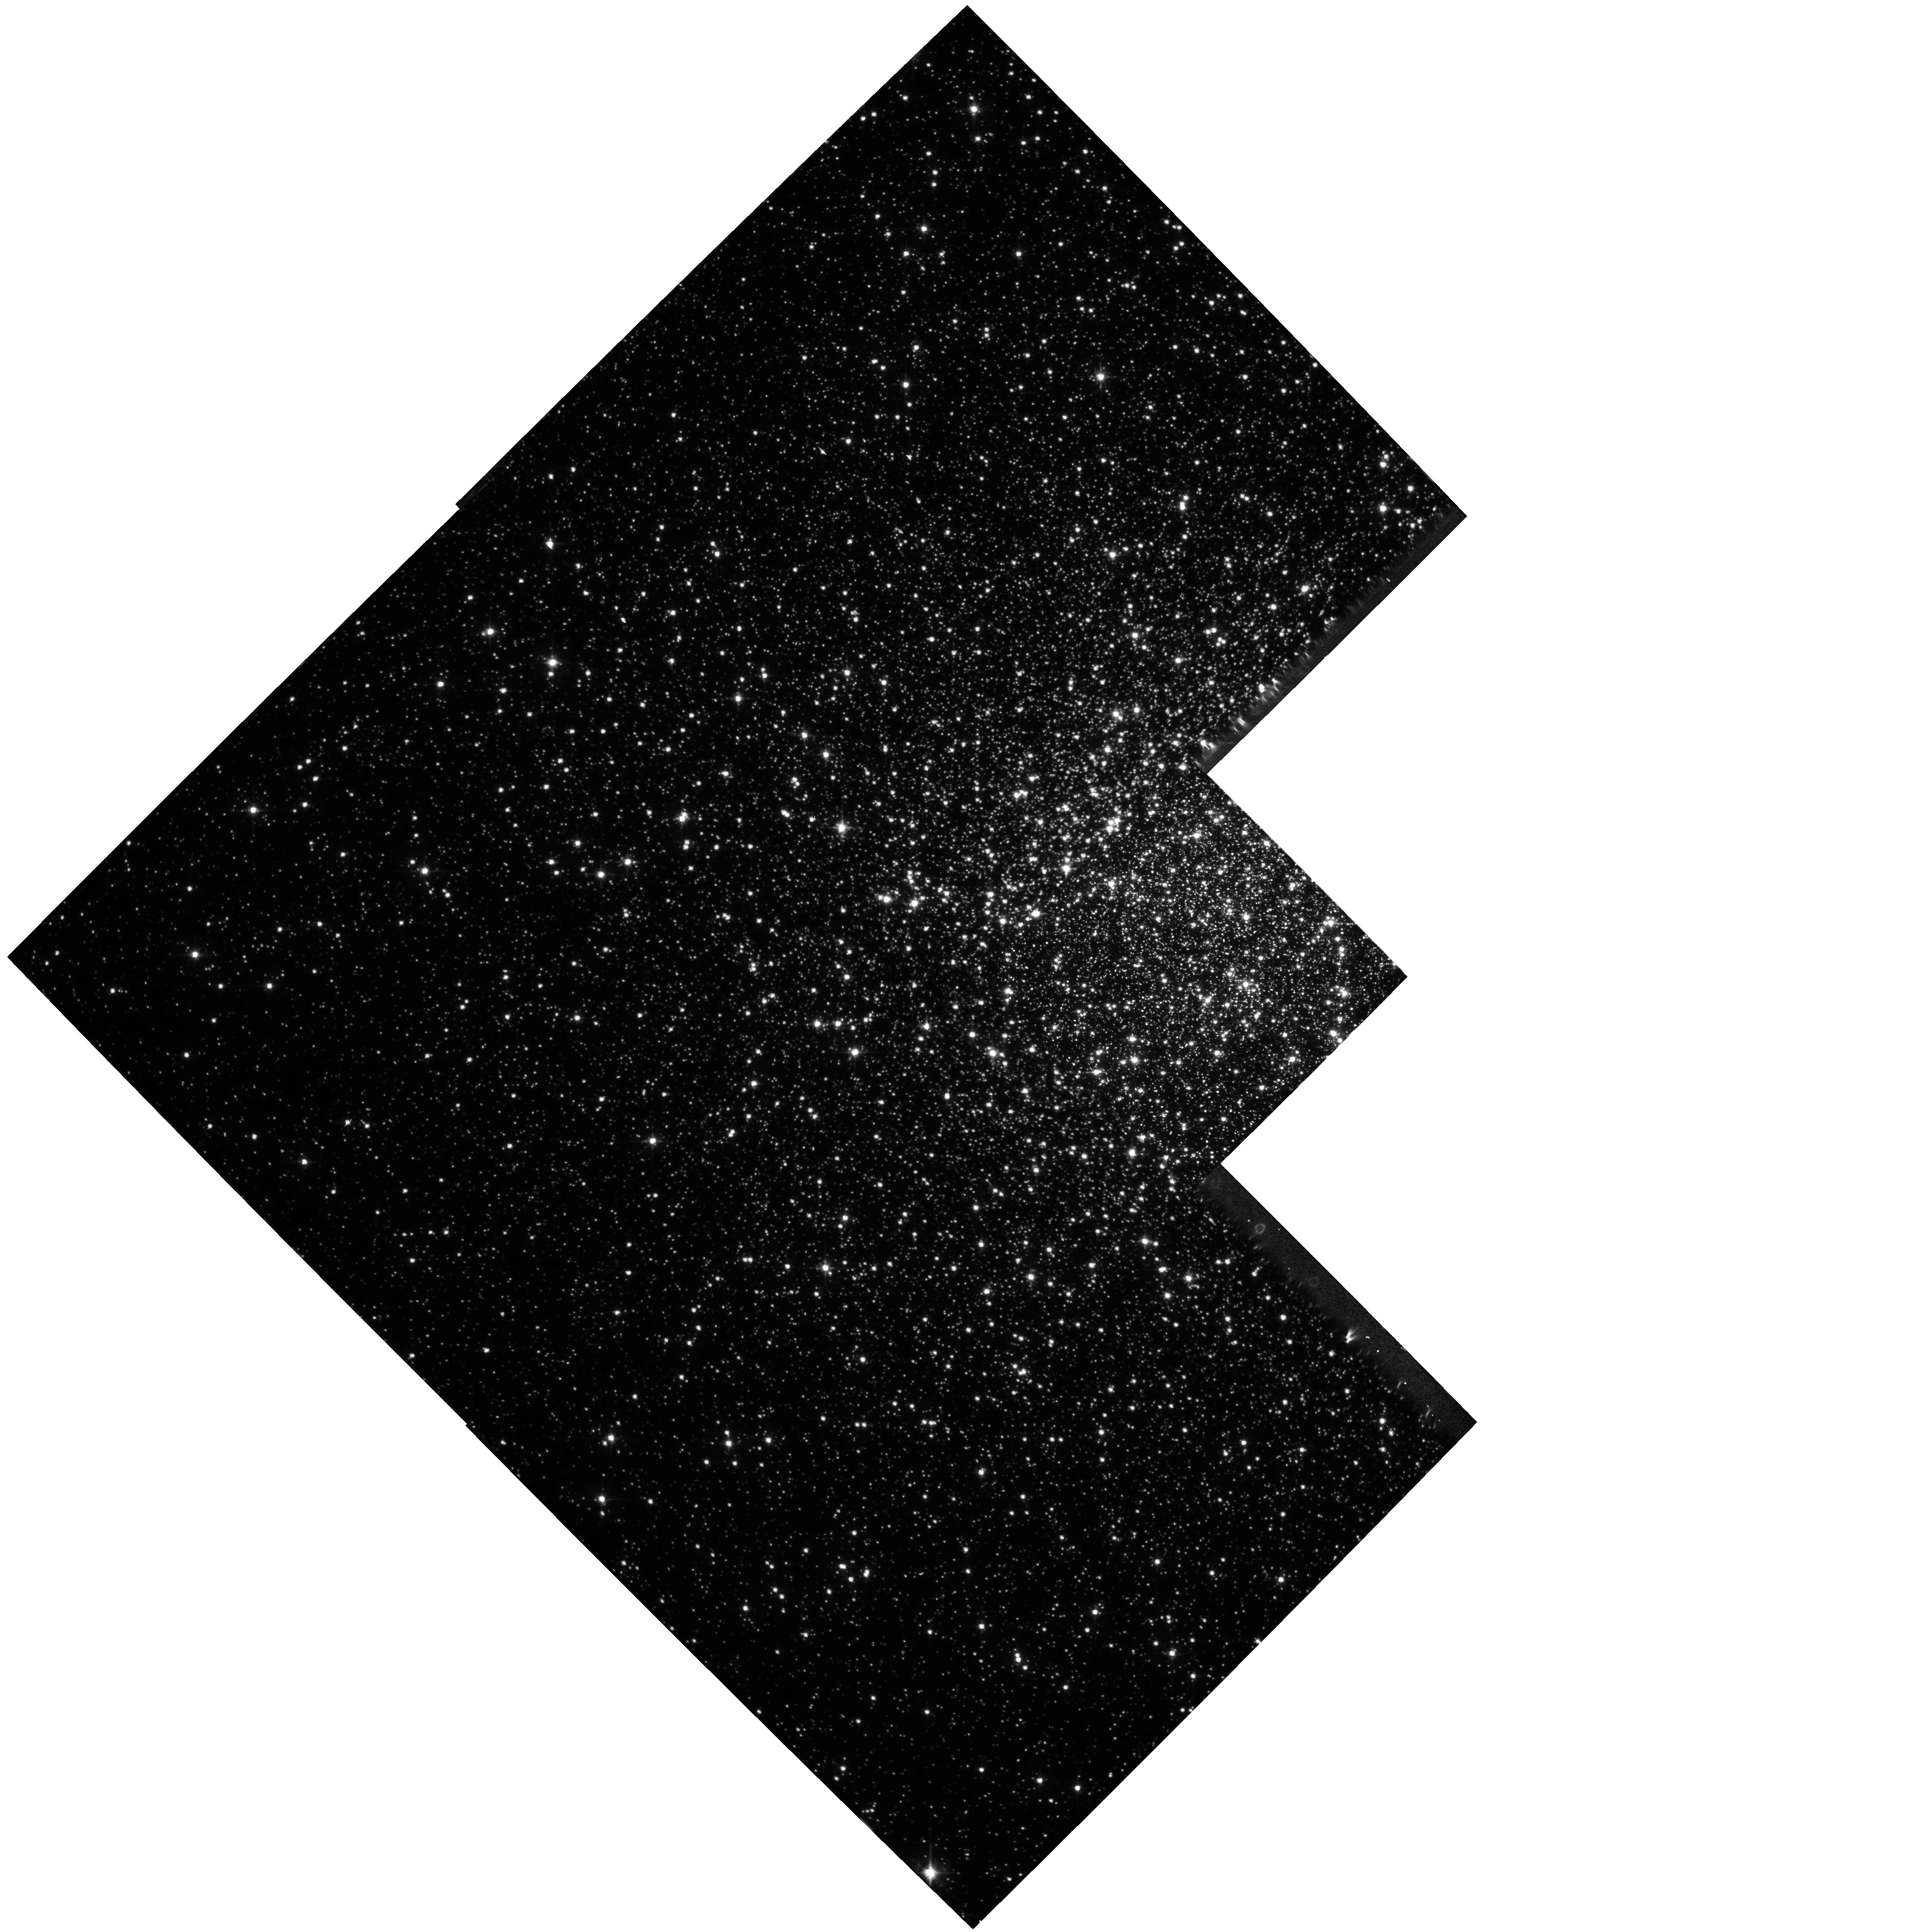
Target: NGC104. Instrument: WFPC2/PC. Filter: F555W. Exposure: 1.6 h. Observation ID: hst_8267_06_wfpc2_pc_f555w_u5jm06

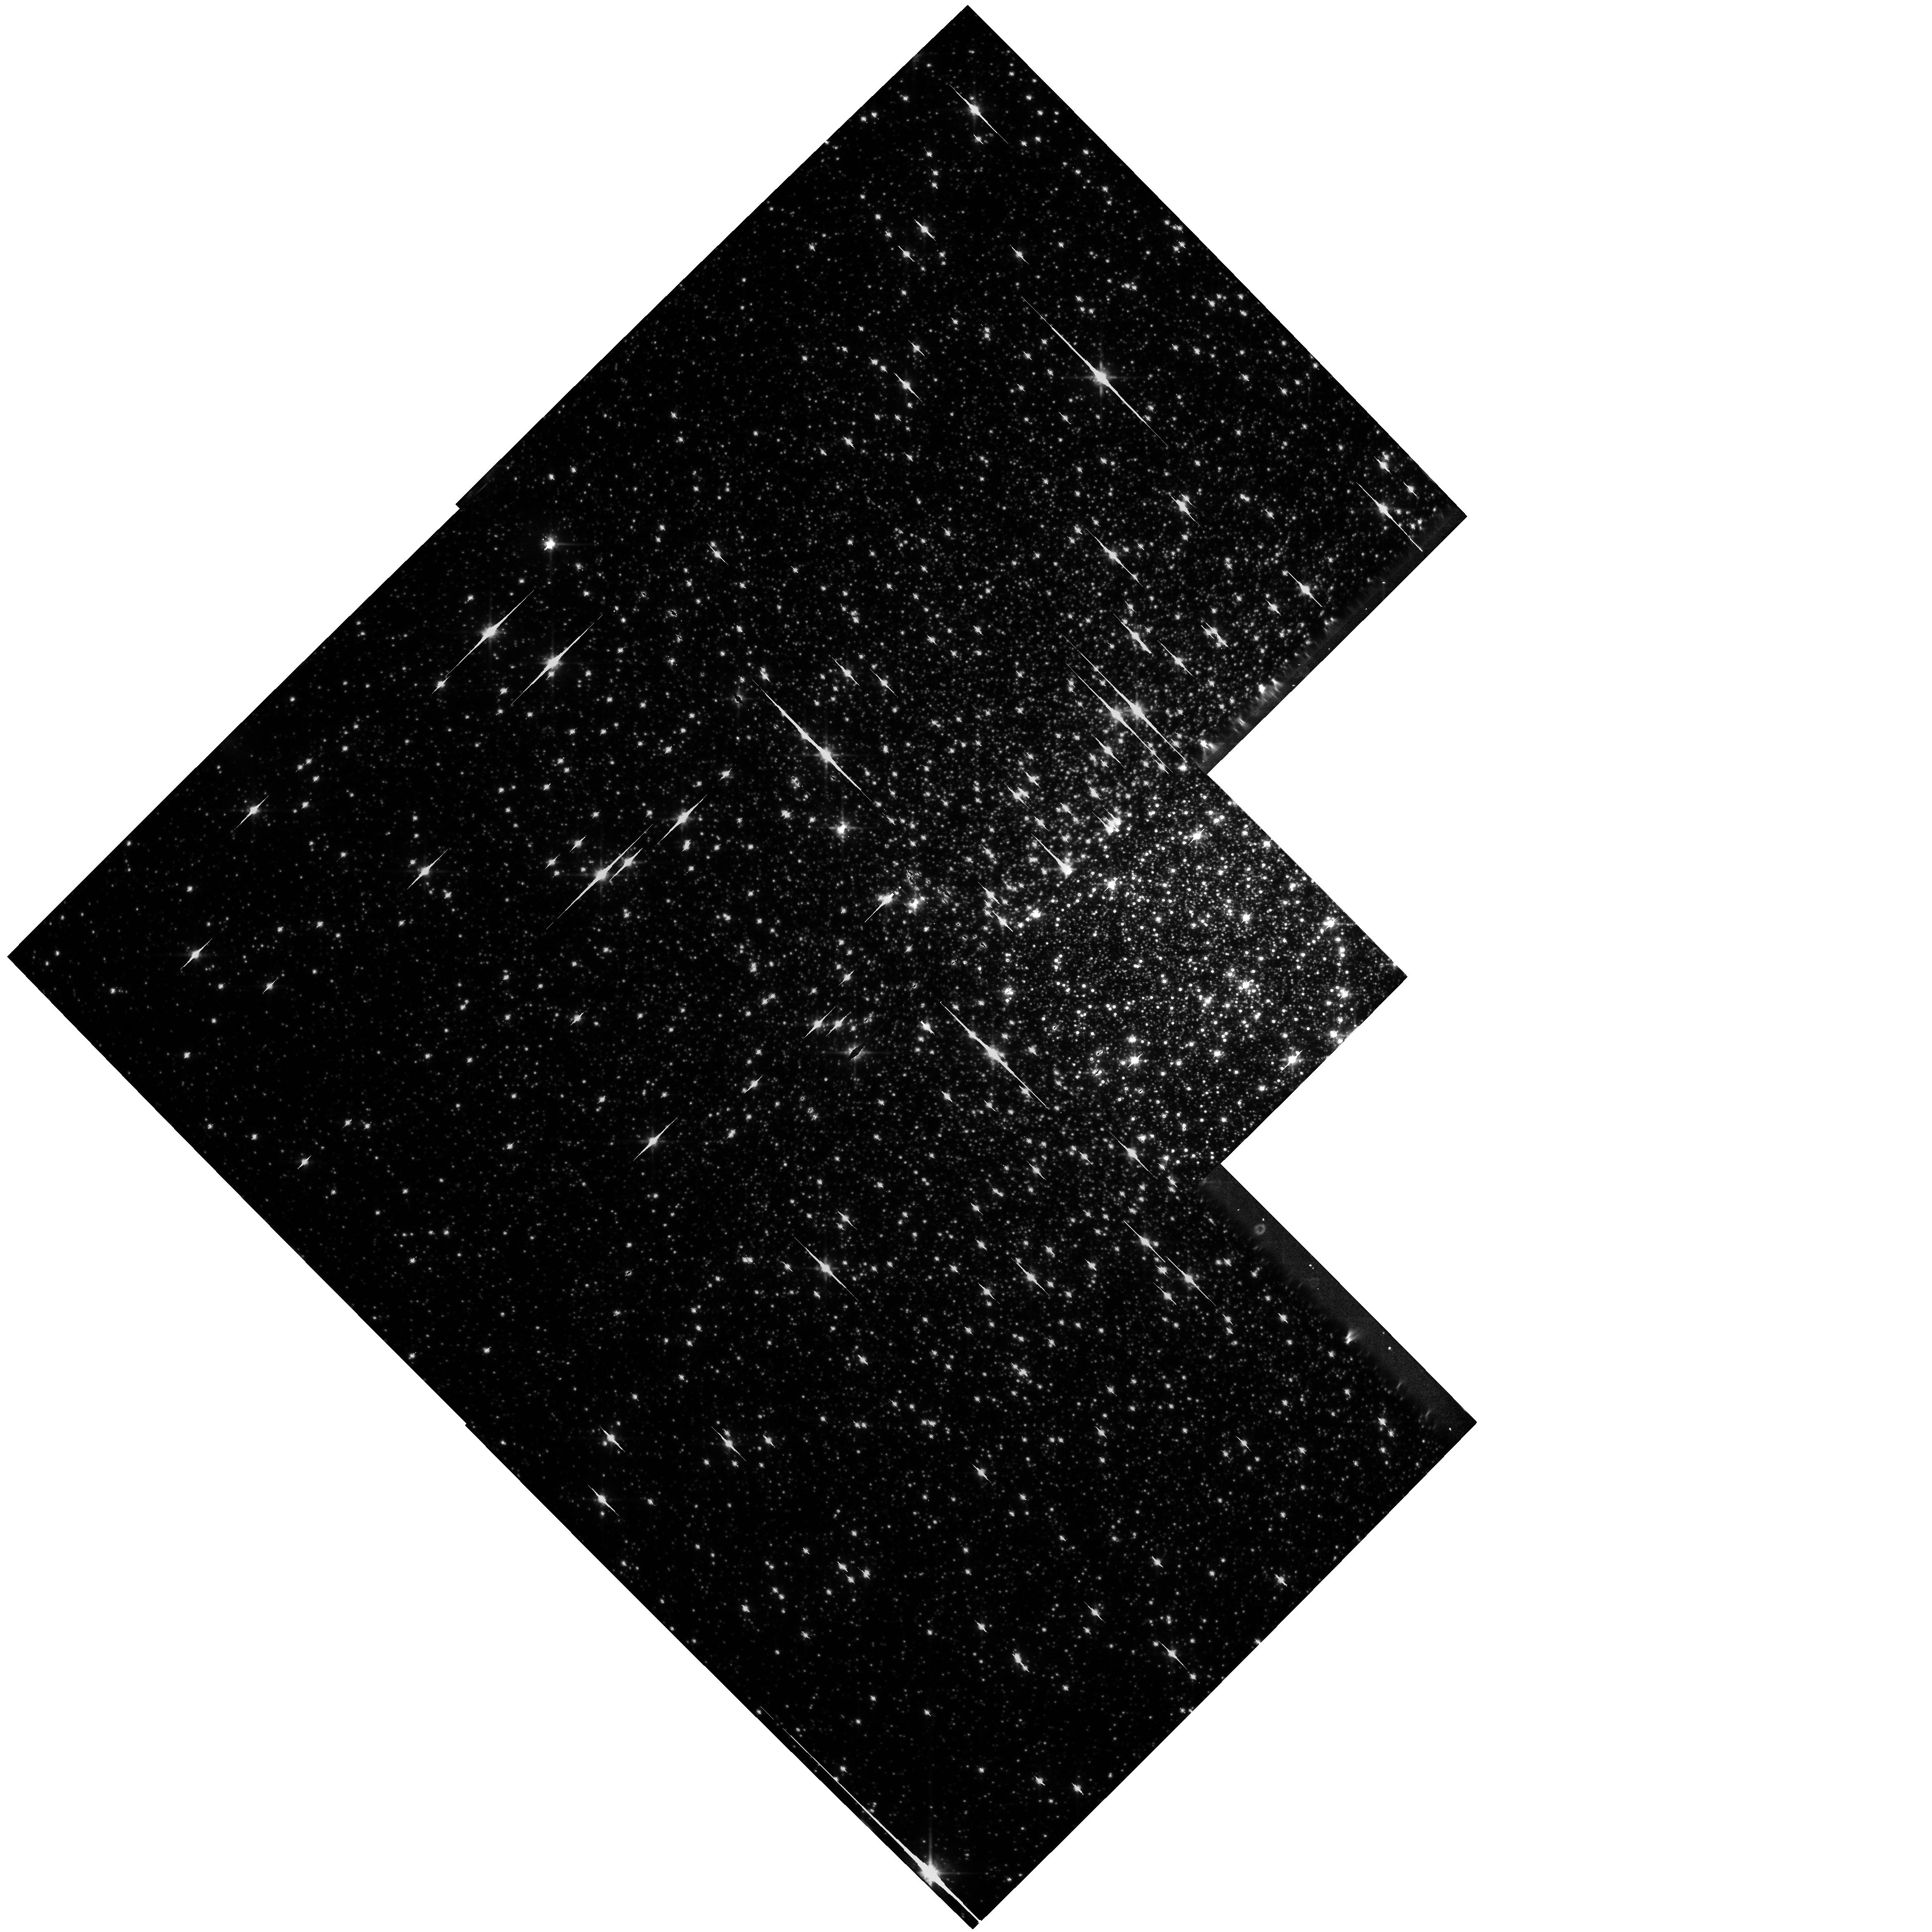
Target: NGC104. Instrument: WFPC2/PC. Filter: F814W. Exposure: 1.5 h. Observation ID: hst_8267_11_wfpc2_pc_f814w_u5jm11

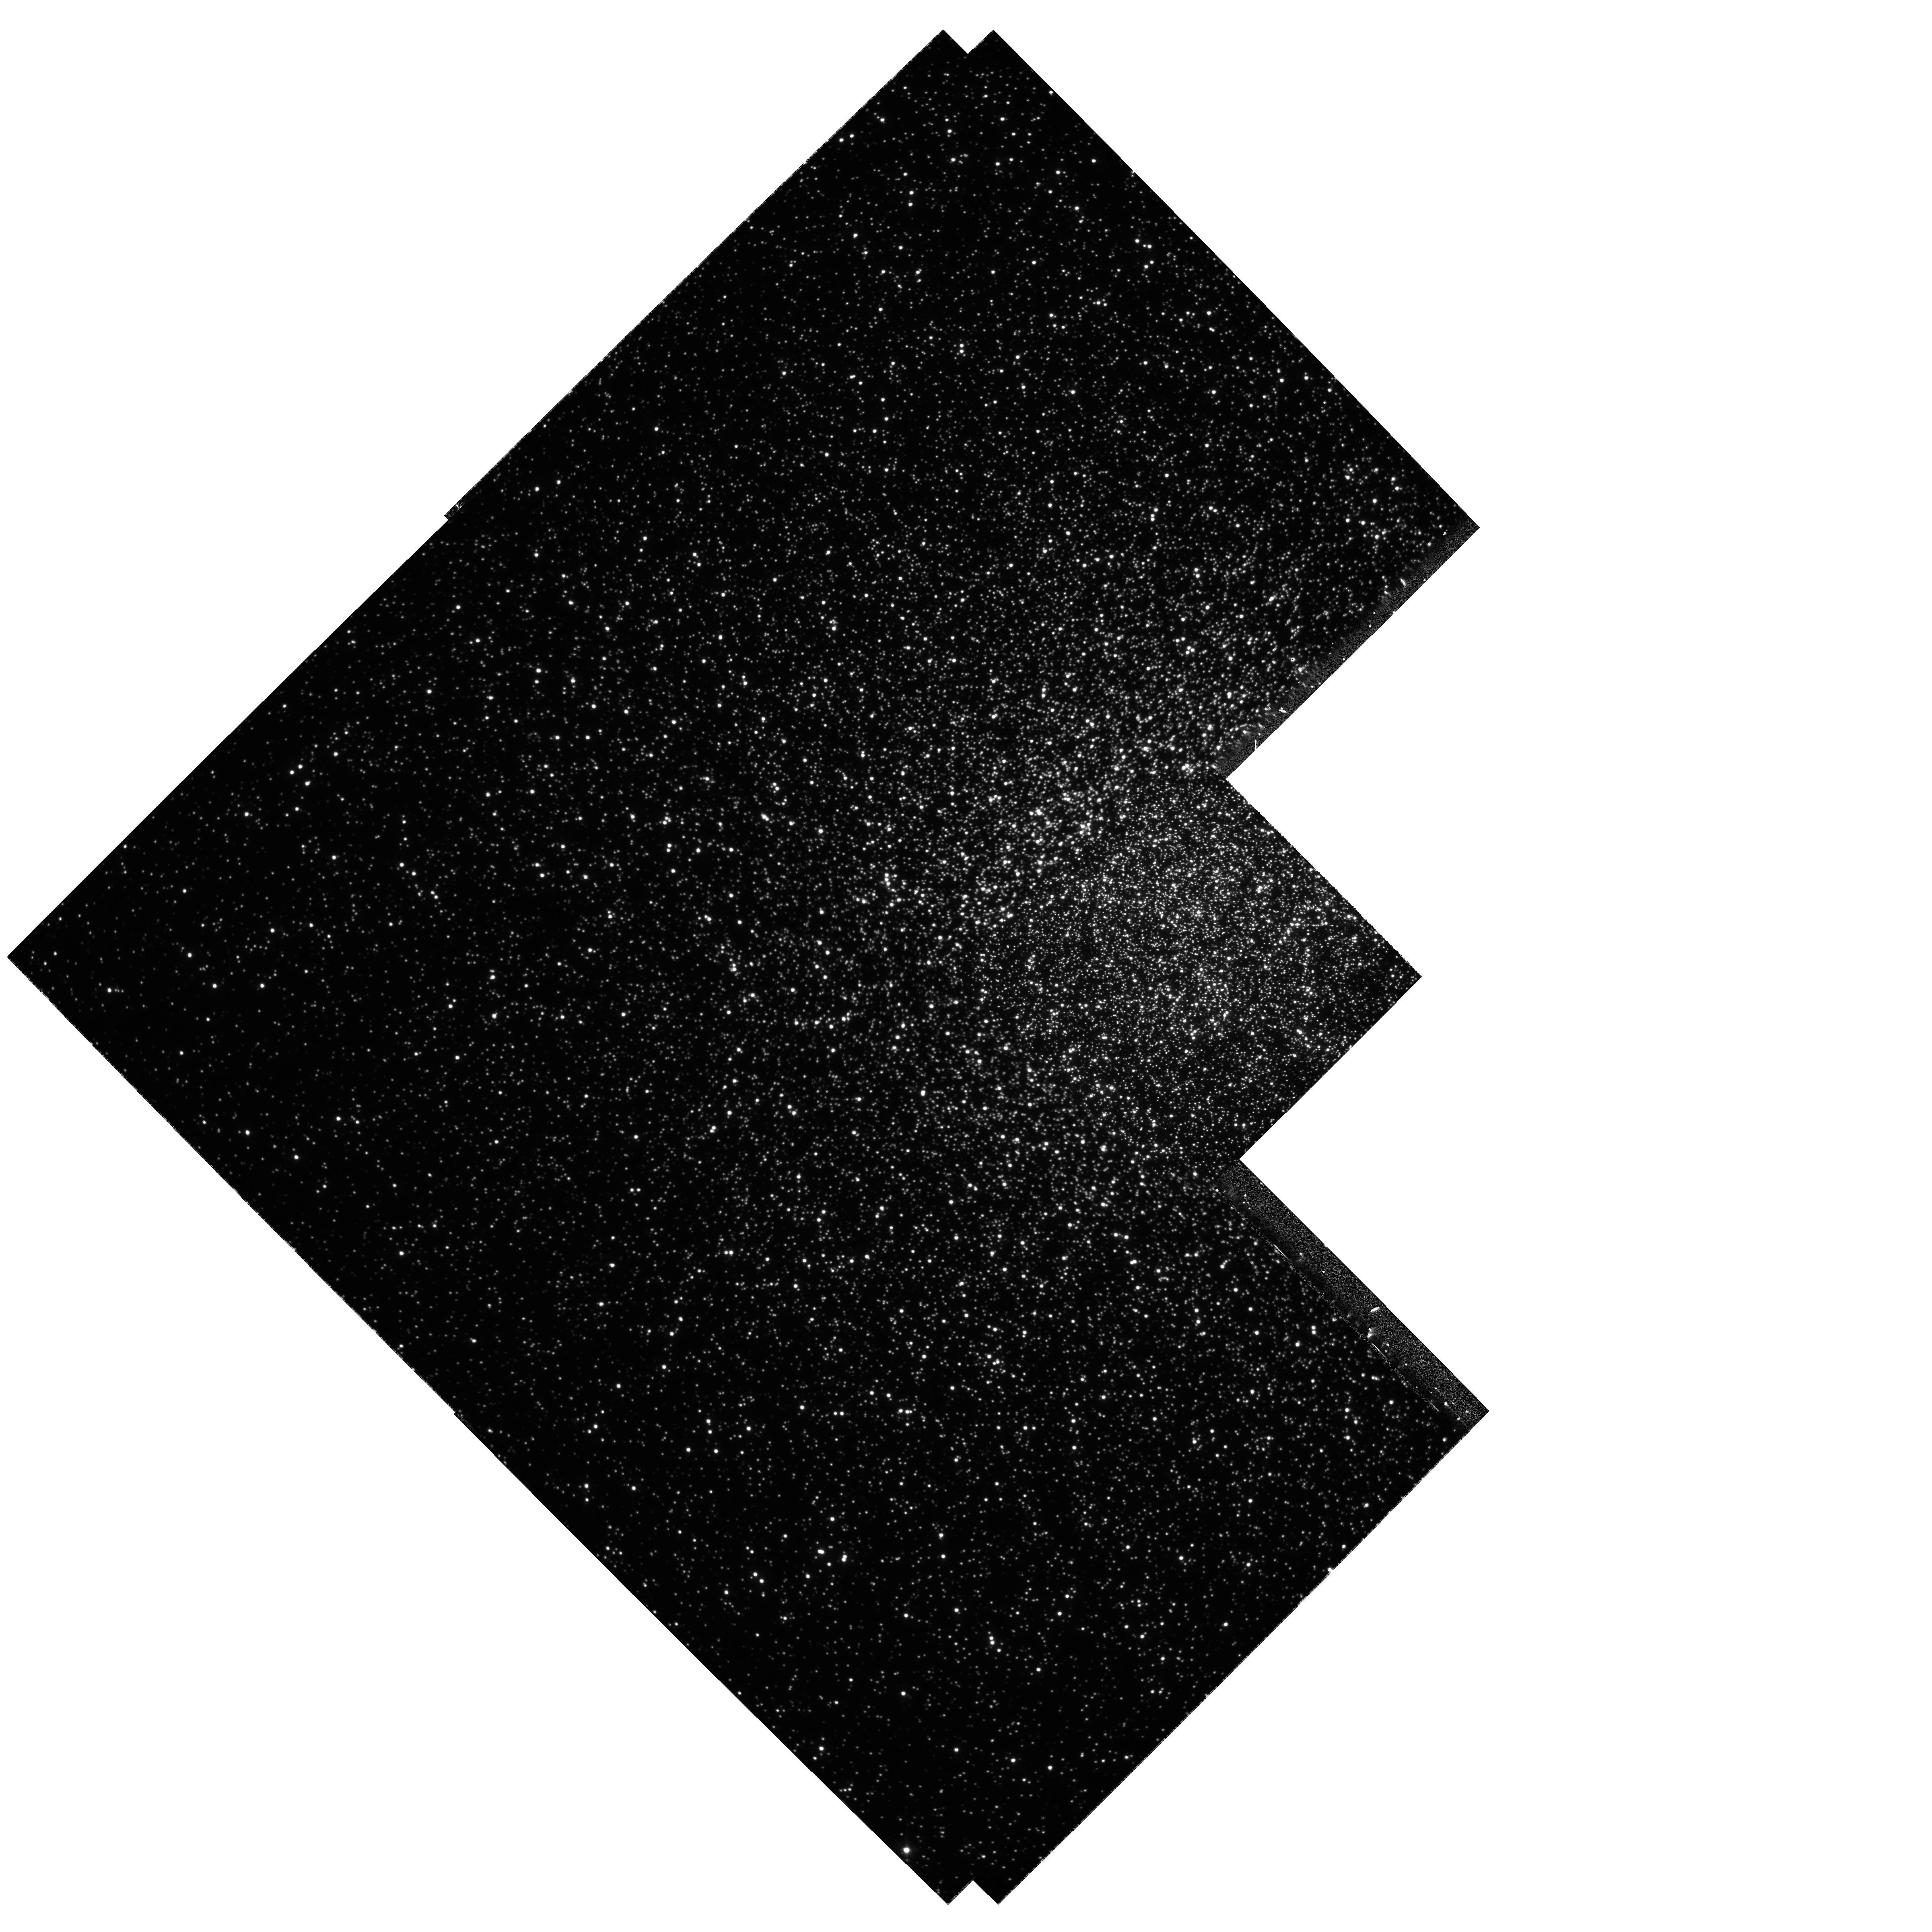
Target: NGC104. Instrument: WFPC2/PC. Filter: F336W. Exposure: 45 min. Observation ID: hst_8267_14_wfpc2_pc_f336w_u5jm14

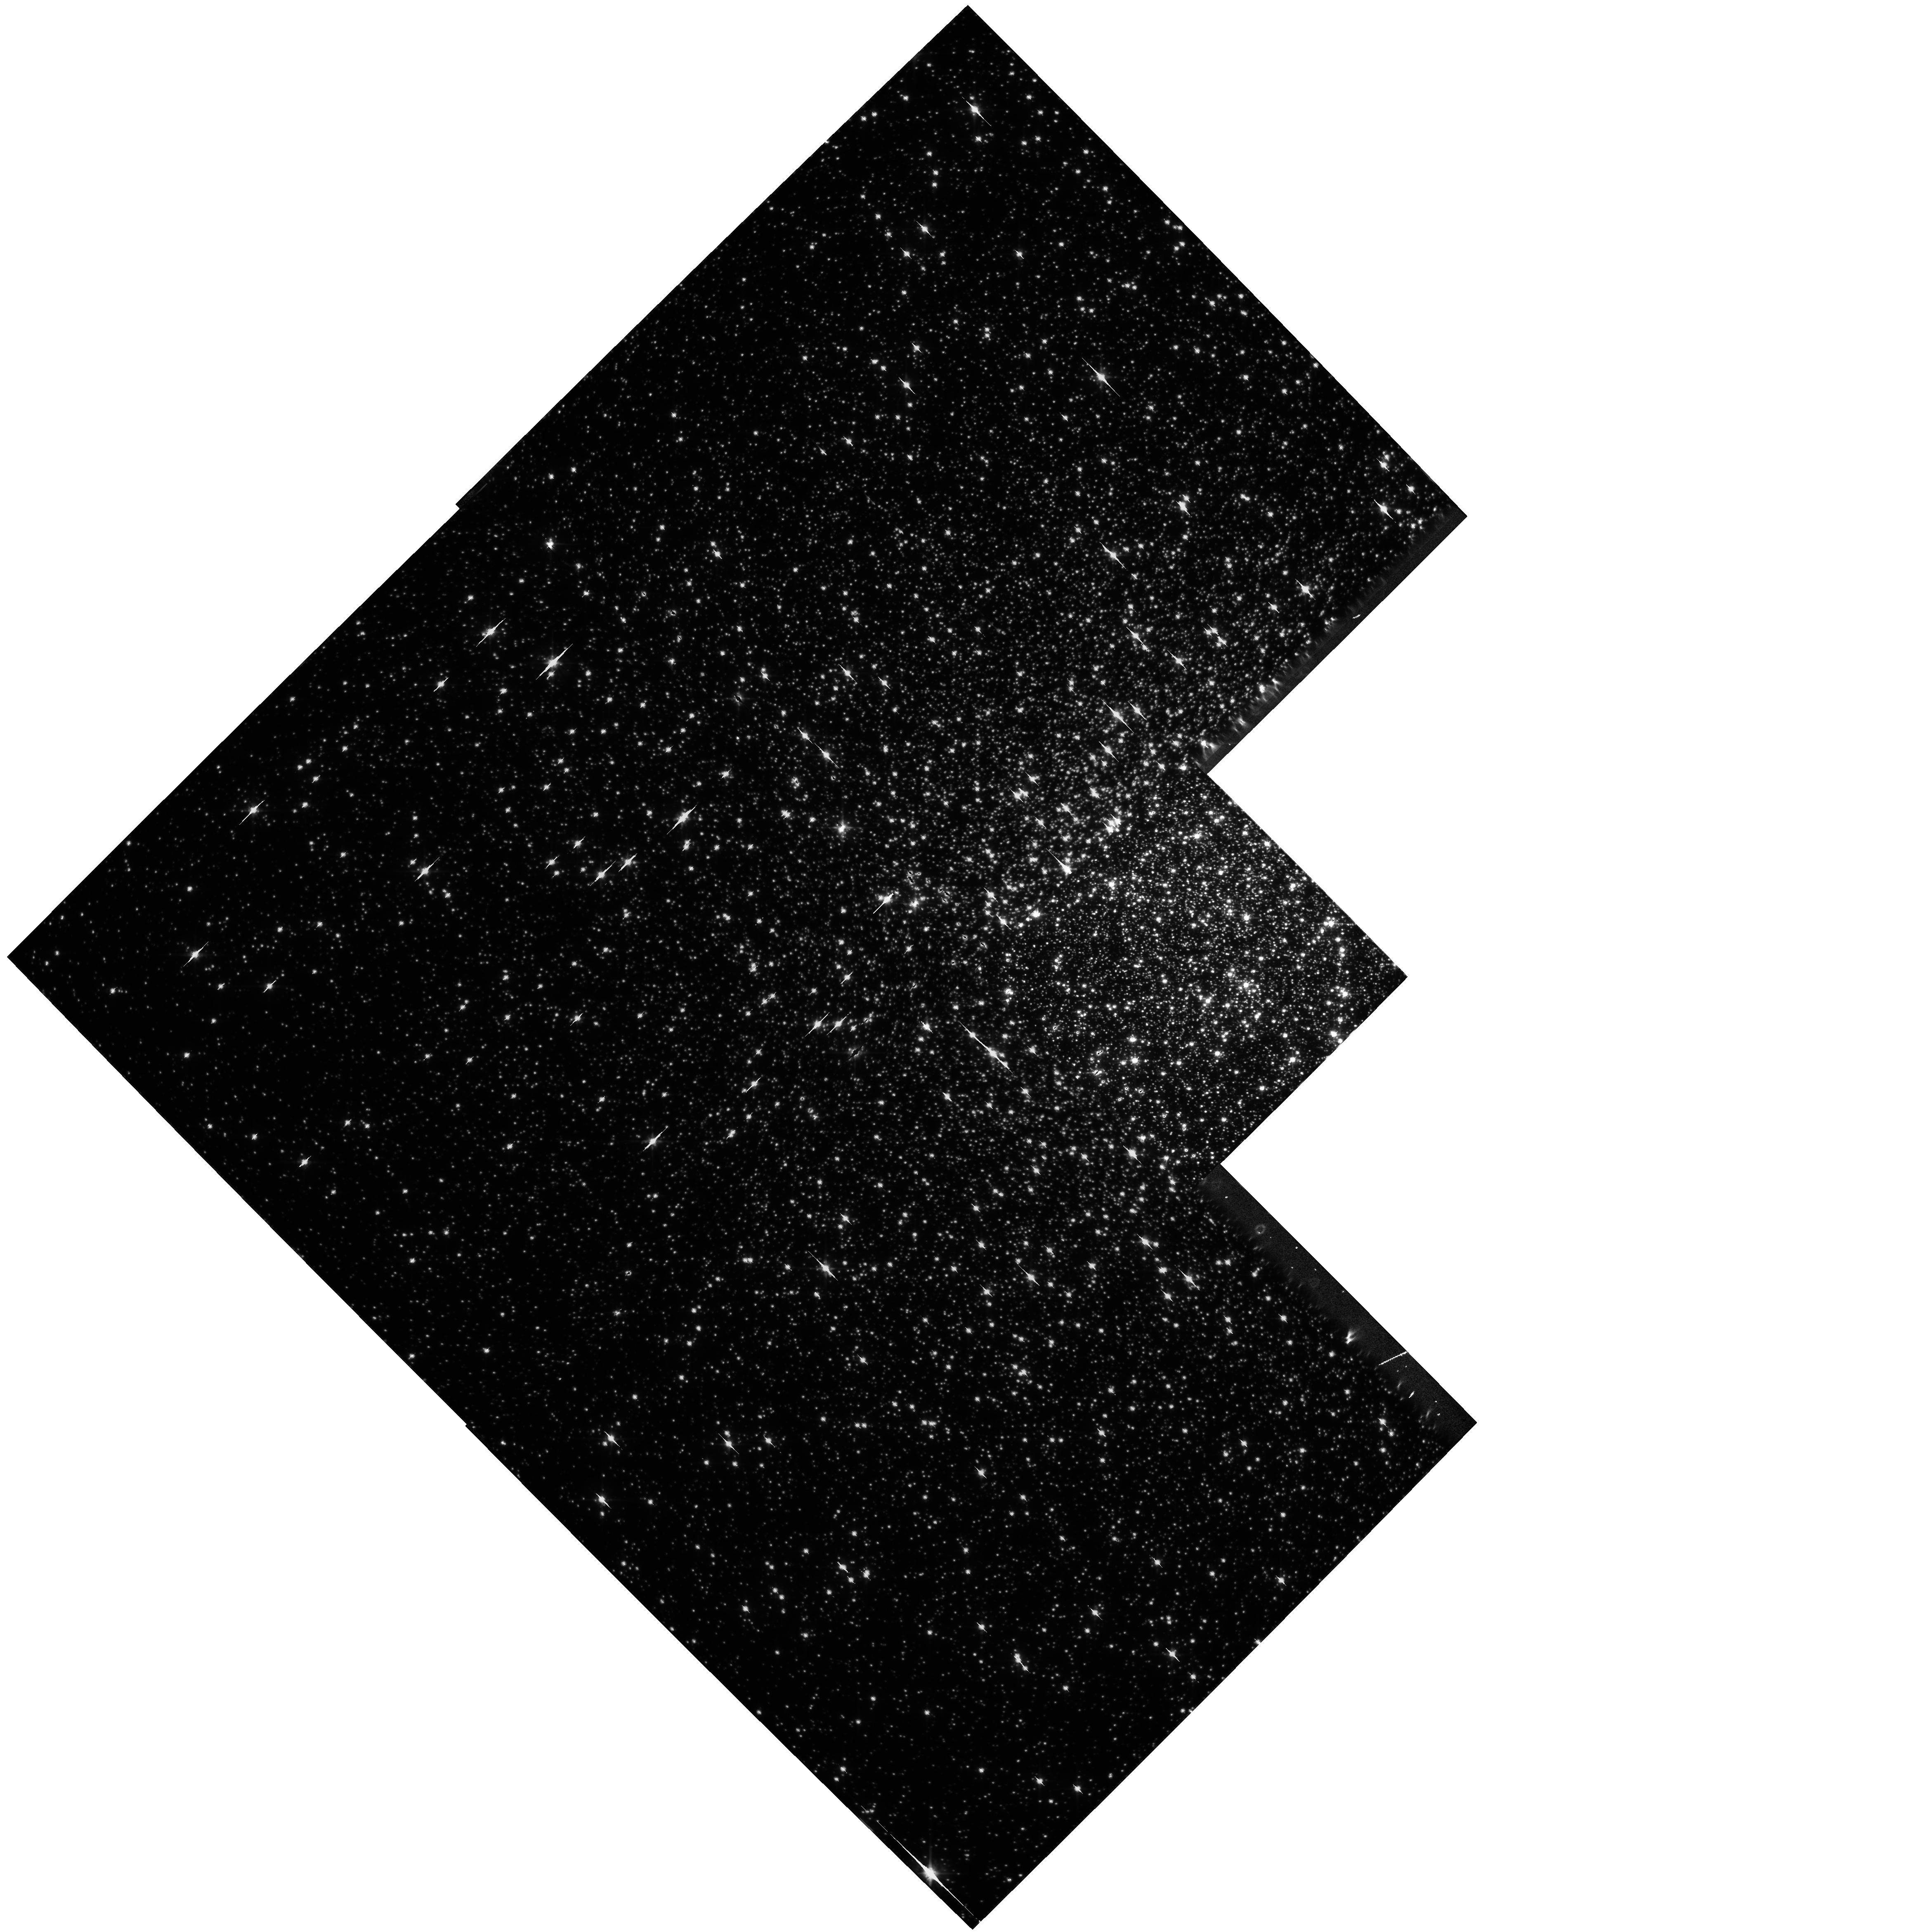
Target: NGC104. Instrument: WFPC2/PC. Filter: F555W. Exposure: 1.6 h. Observation ID: hst_8267_11_wfpc2_pc_f555w_u5jm11

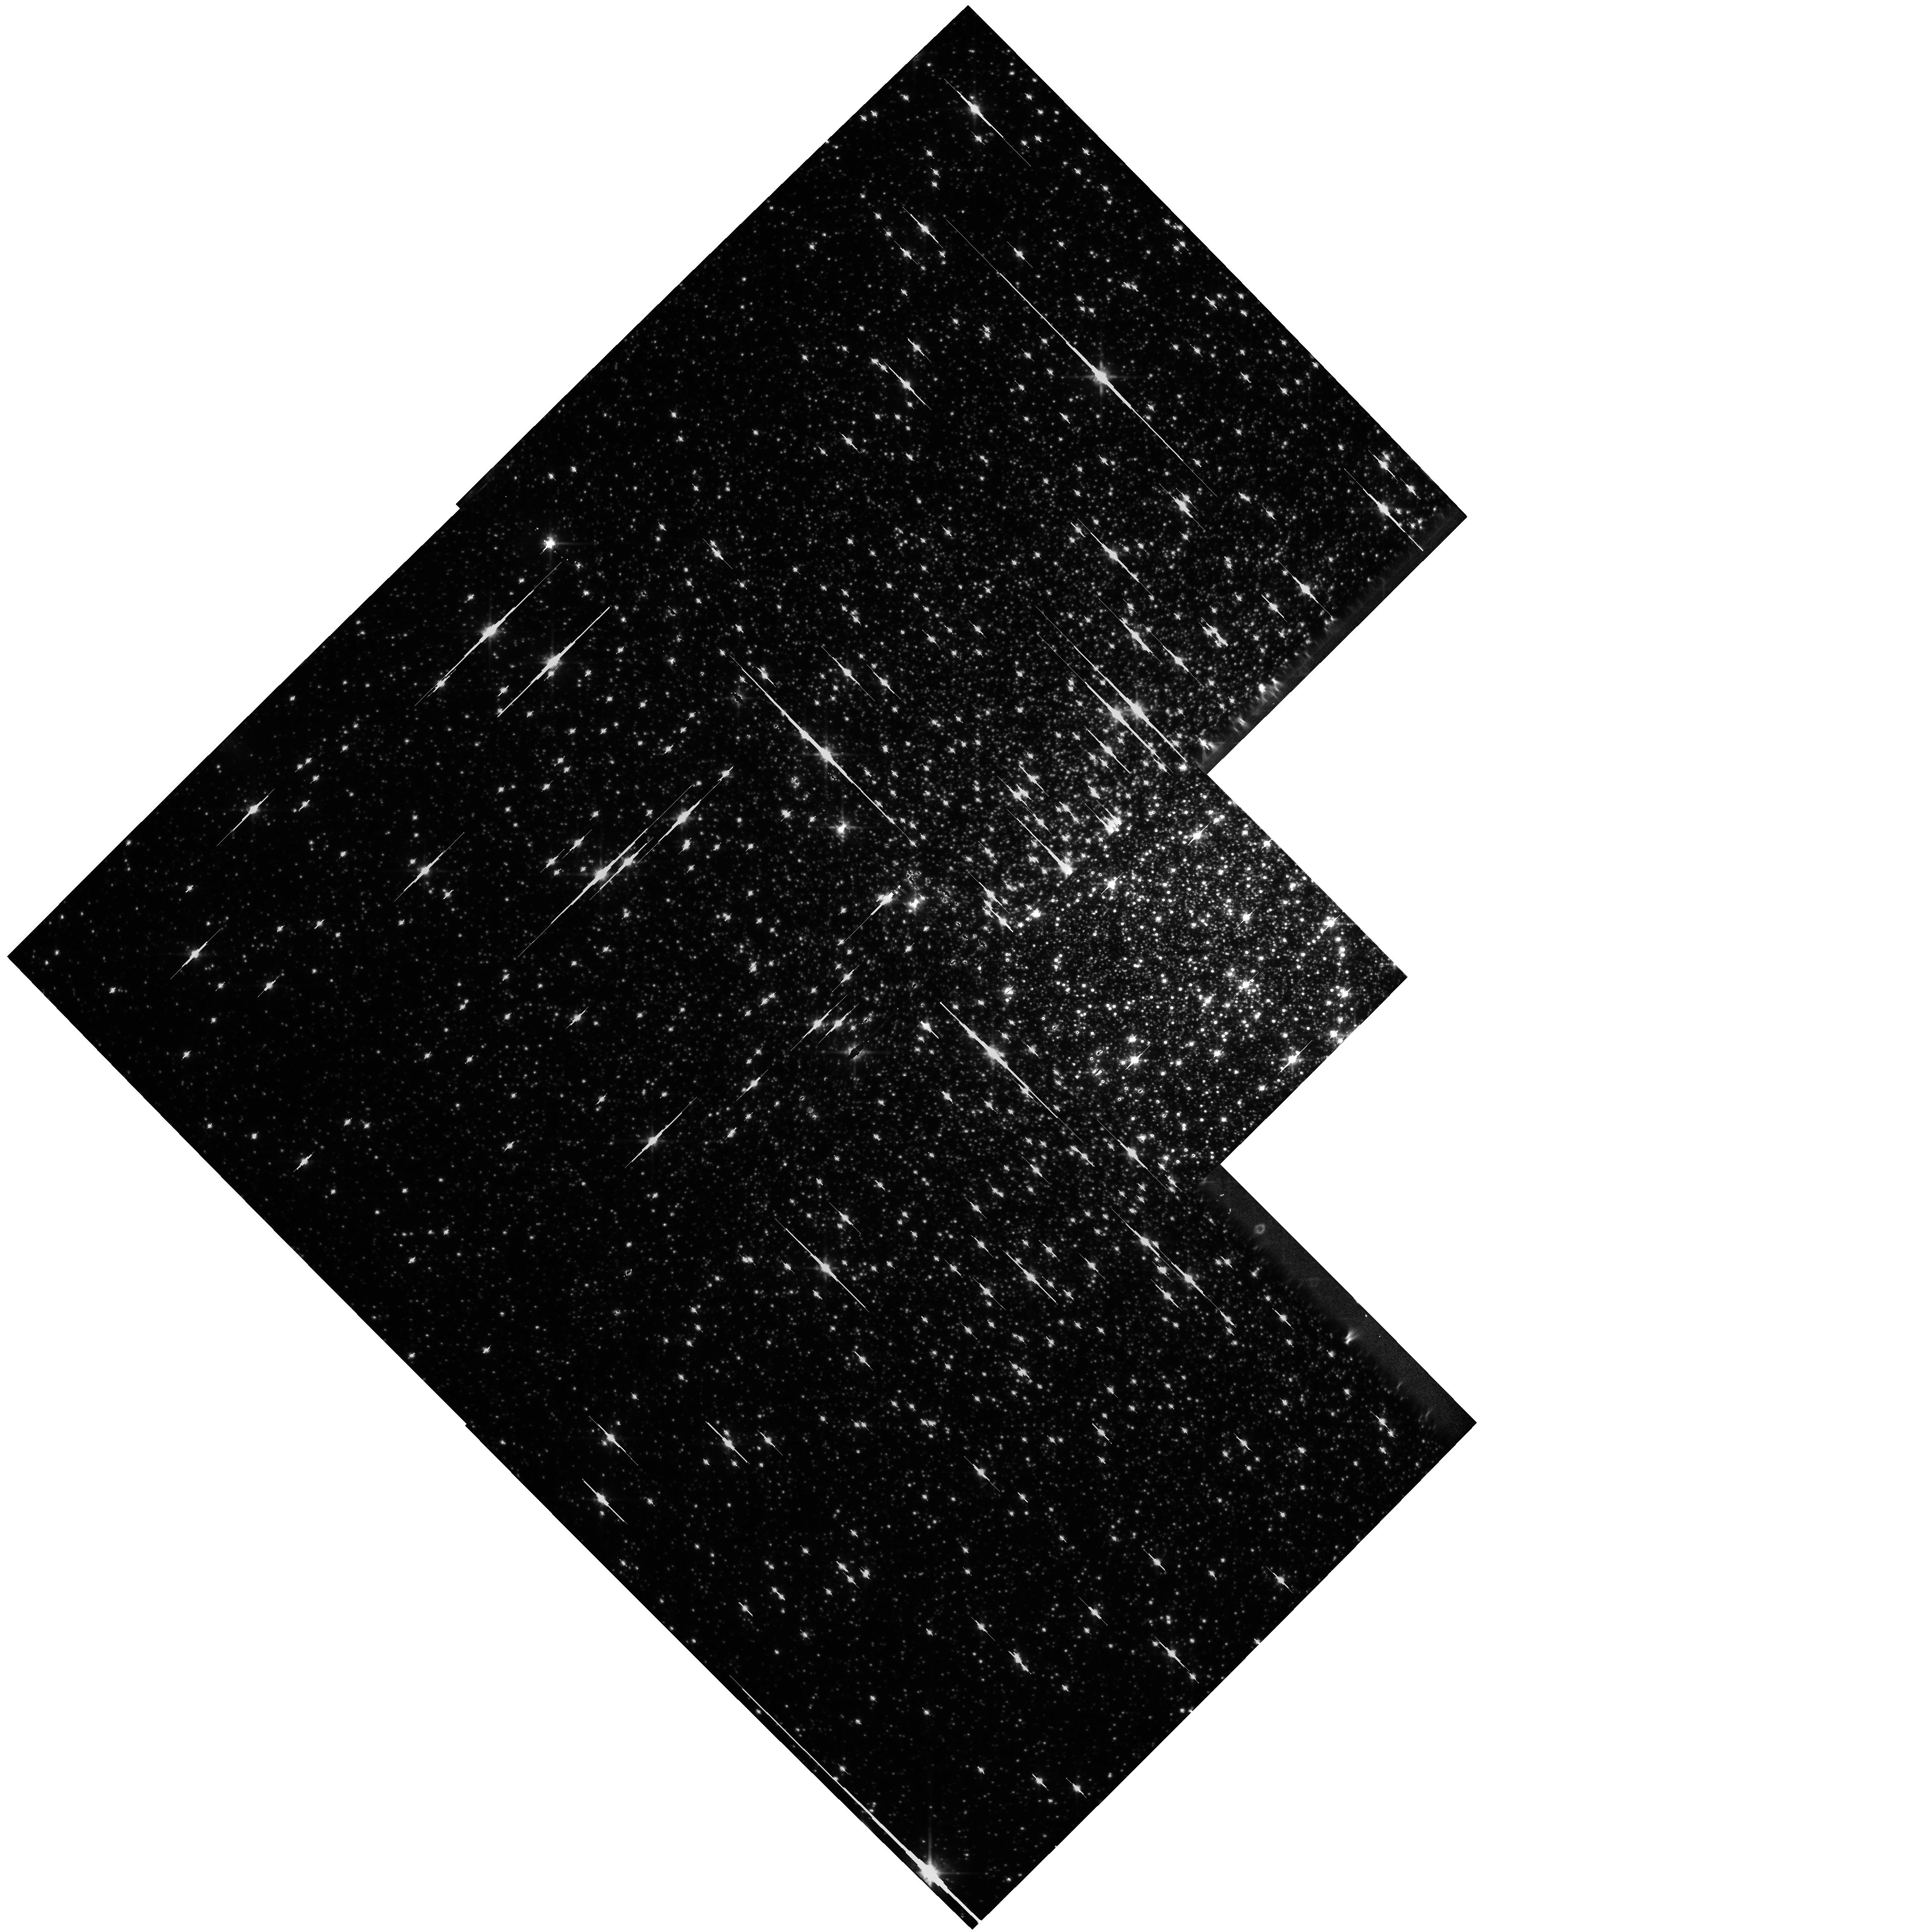
Target: NGC104. Instrument: WFPC2/PC. Filter: F814W. Exposure: 13 min. Observation ID: hst_8267_a1_wfpc2_pc_f814w_u5jma1

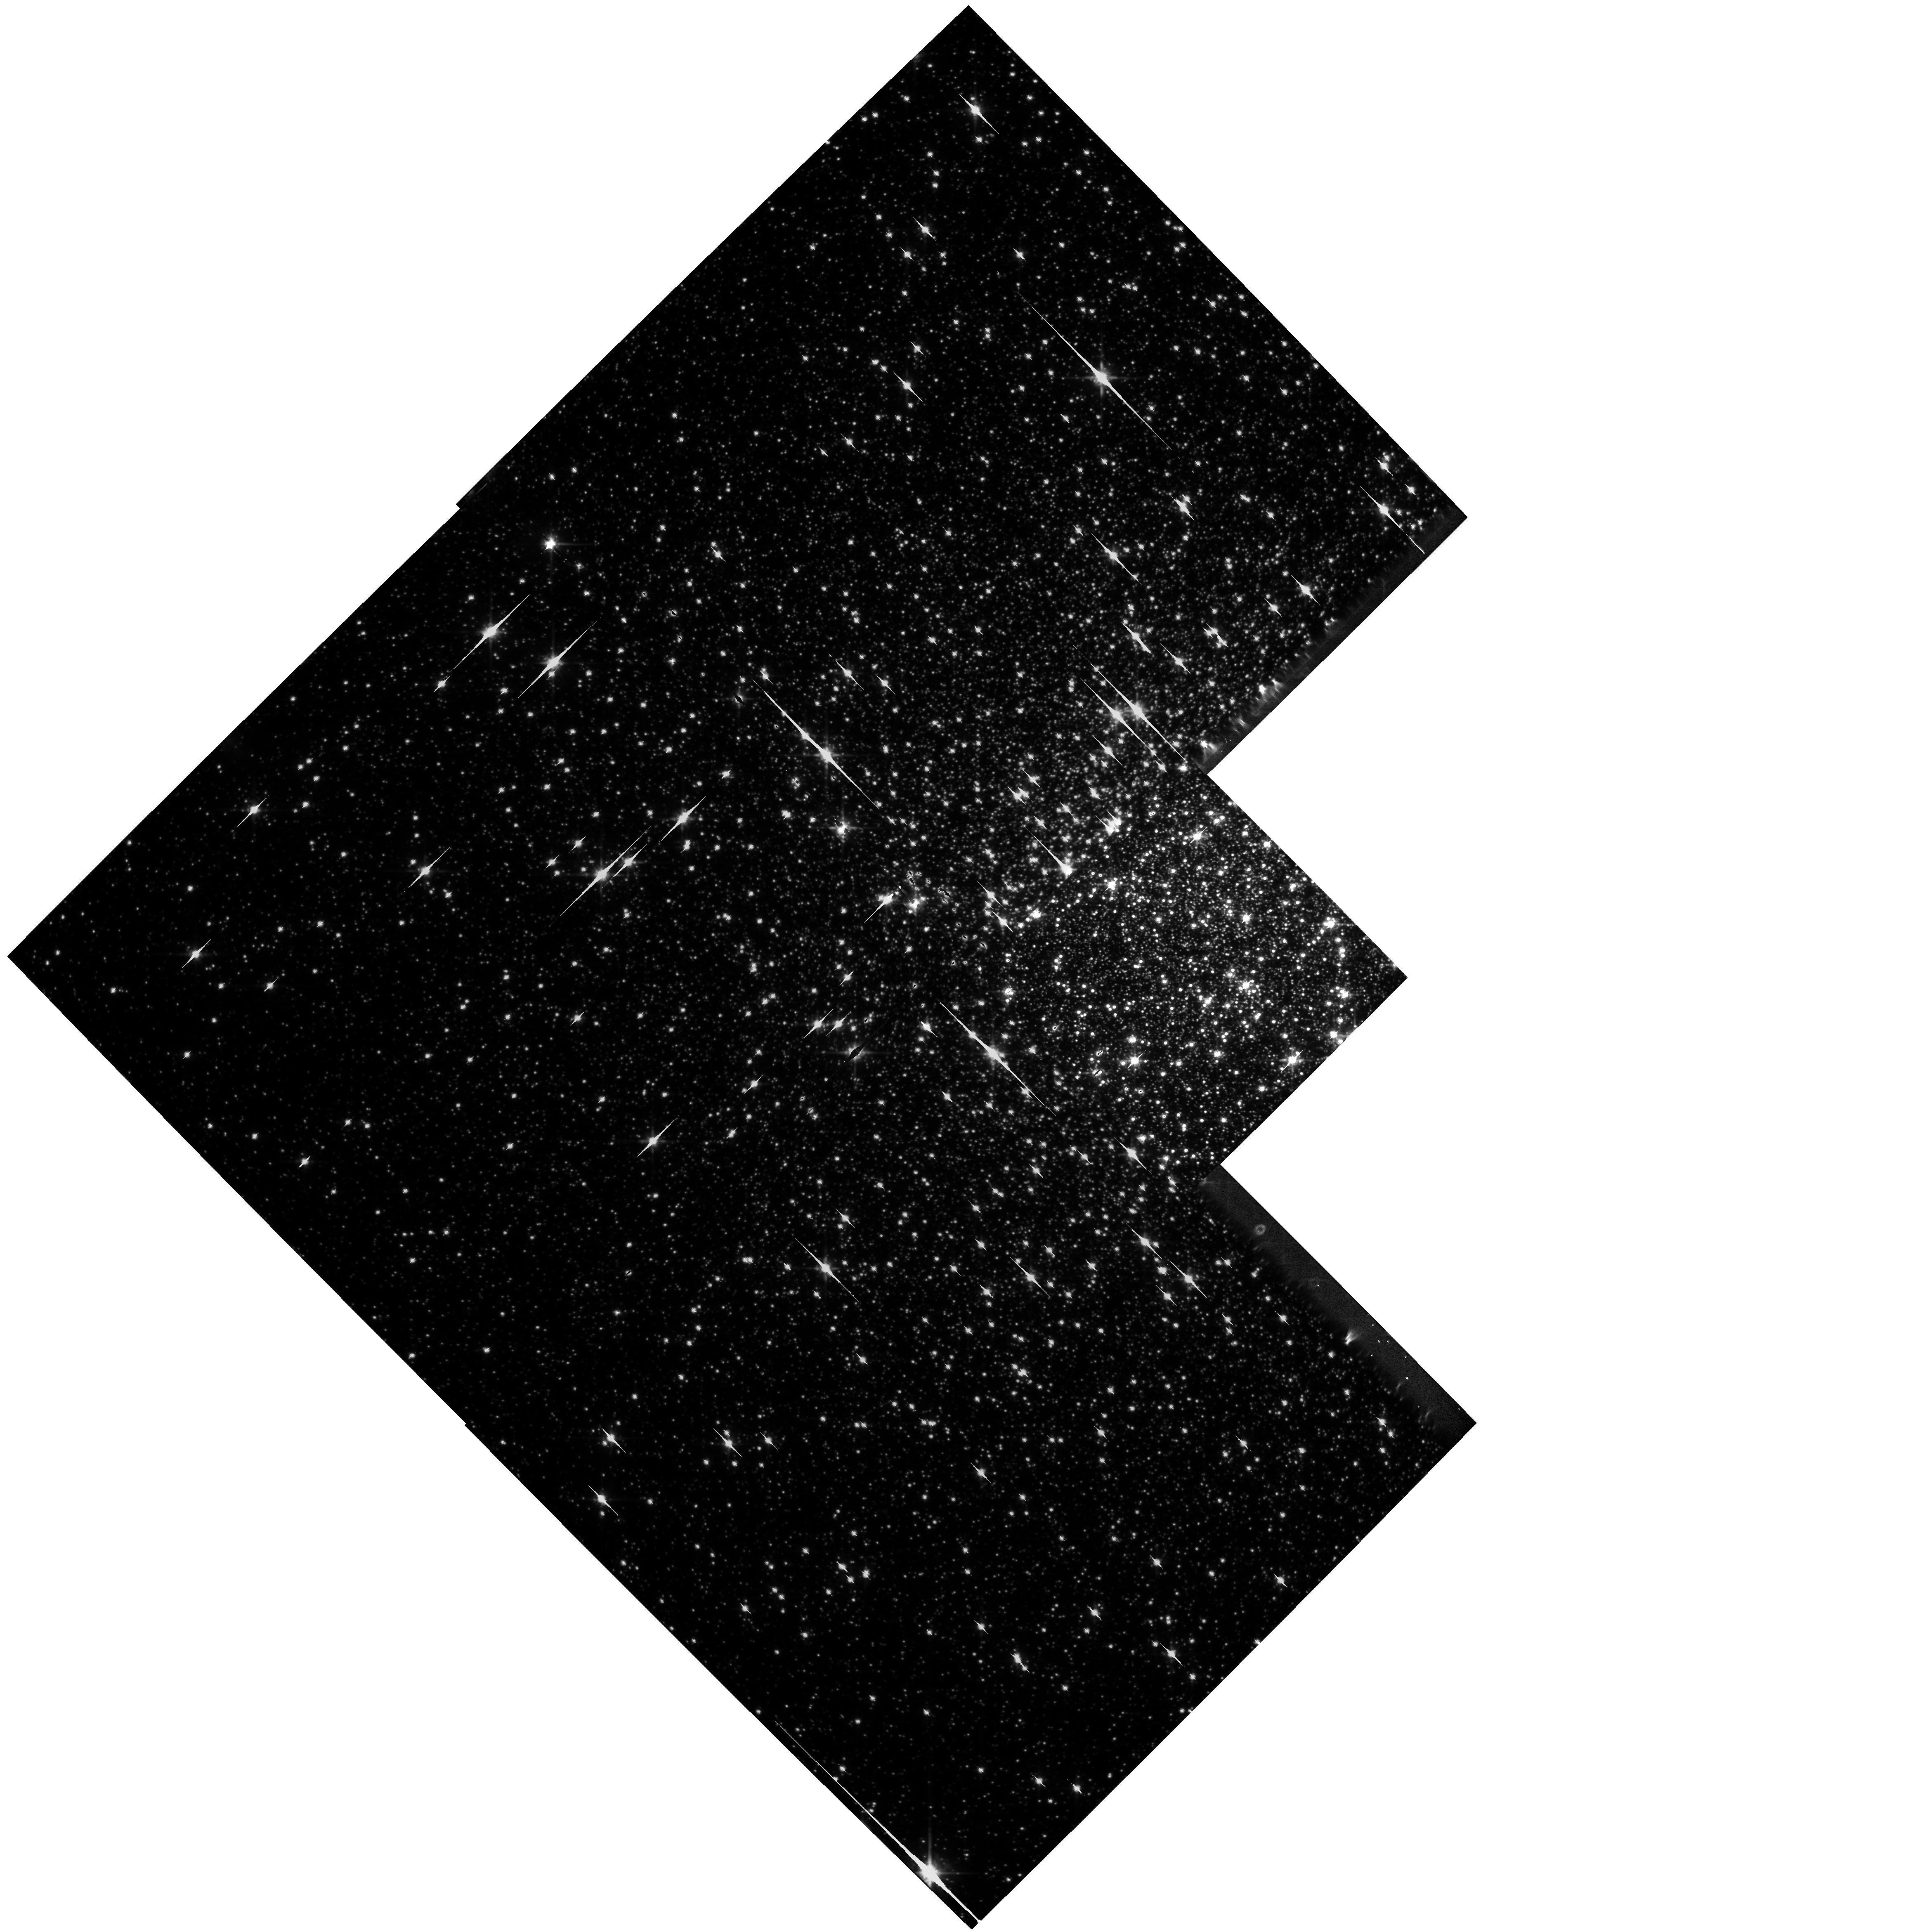
Target: NGC104. Instrument: WFPC2/PC. Filter: F814W. Exposure: 2 h. Observation ID: hst_8267_17_wfpc2_pc_f814w_u5jm17

Taking the Measure of Planets in the Globular Cluster 47 Tucanae (PI: Gilliland, Ronald L)

We propose a sensitive search for planetary companions in close orbits around upper main sequence stars in 47 Tuc via transit signals from WFPC2 time-series photometry. About fifty such systems will be detected with planetary radii errors of only 2-4% from the signal depth, and accurate periods from at least two transits. Follow-up radial-velocity spectroscopy from the VLT and/or Gemini should provide velocity measurements for the best 25% of candidates to provide planetary masses (sin(i)~1 from transits). Densities to ~15-20% 1-sigma errors will follow for planets with approximately Jovian mass and size providing for the first time meaningful, physical constraints on extra-solar-planet theory. Many other science applications will follow from these extensive observations, e.g., U, V, I imaging well down the White Dwarf cooling sequence in the cluster core, bottom of main sequence definition to M_V ~13.8, M_I ~12.8, and a definitive survey for eclipsing binaries. We propose this as a major survey program that will result in a unique and valuable addition to the HST archive. Albeit "scientifically risky" in that planets are not yet known to exist in globular clusters, there is little technical risk -- HST is uniquely capable of providing the requisite, high-dynamic range, time-series photometry.